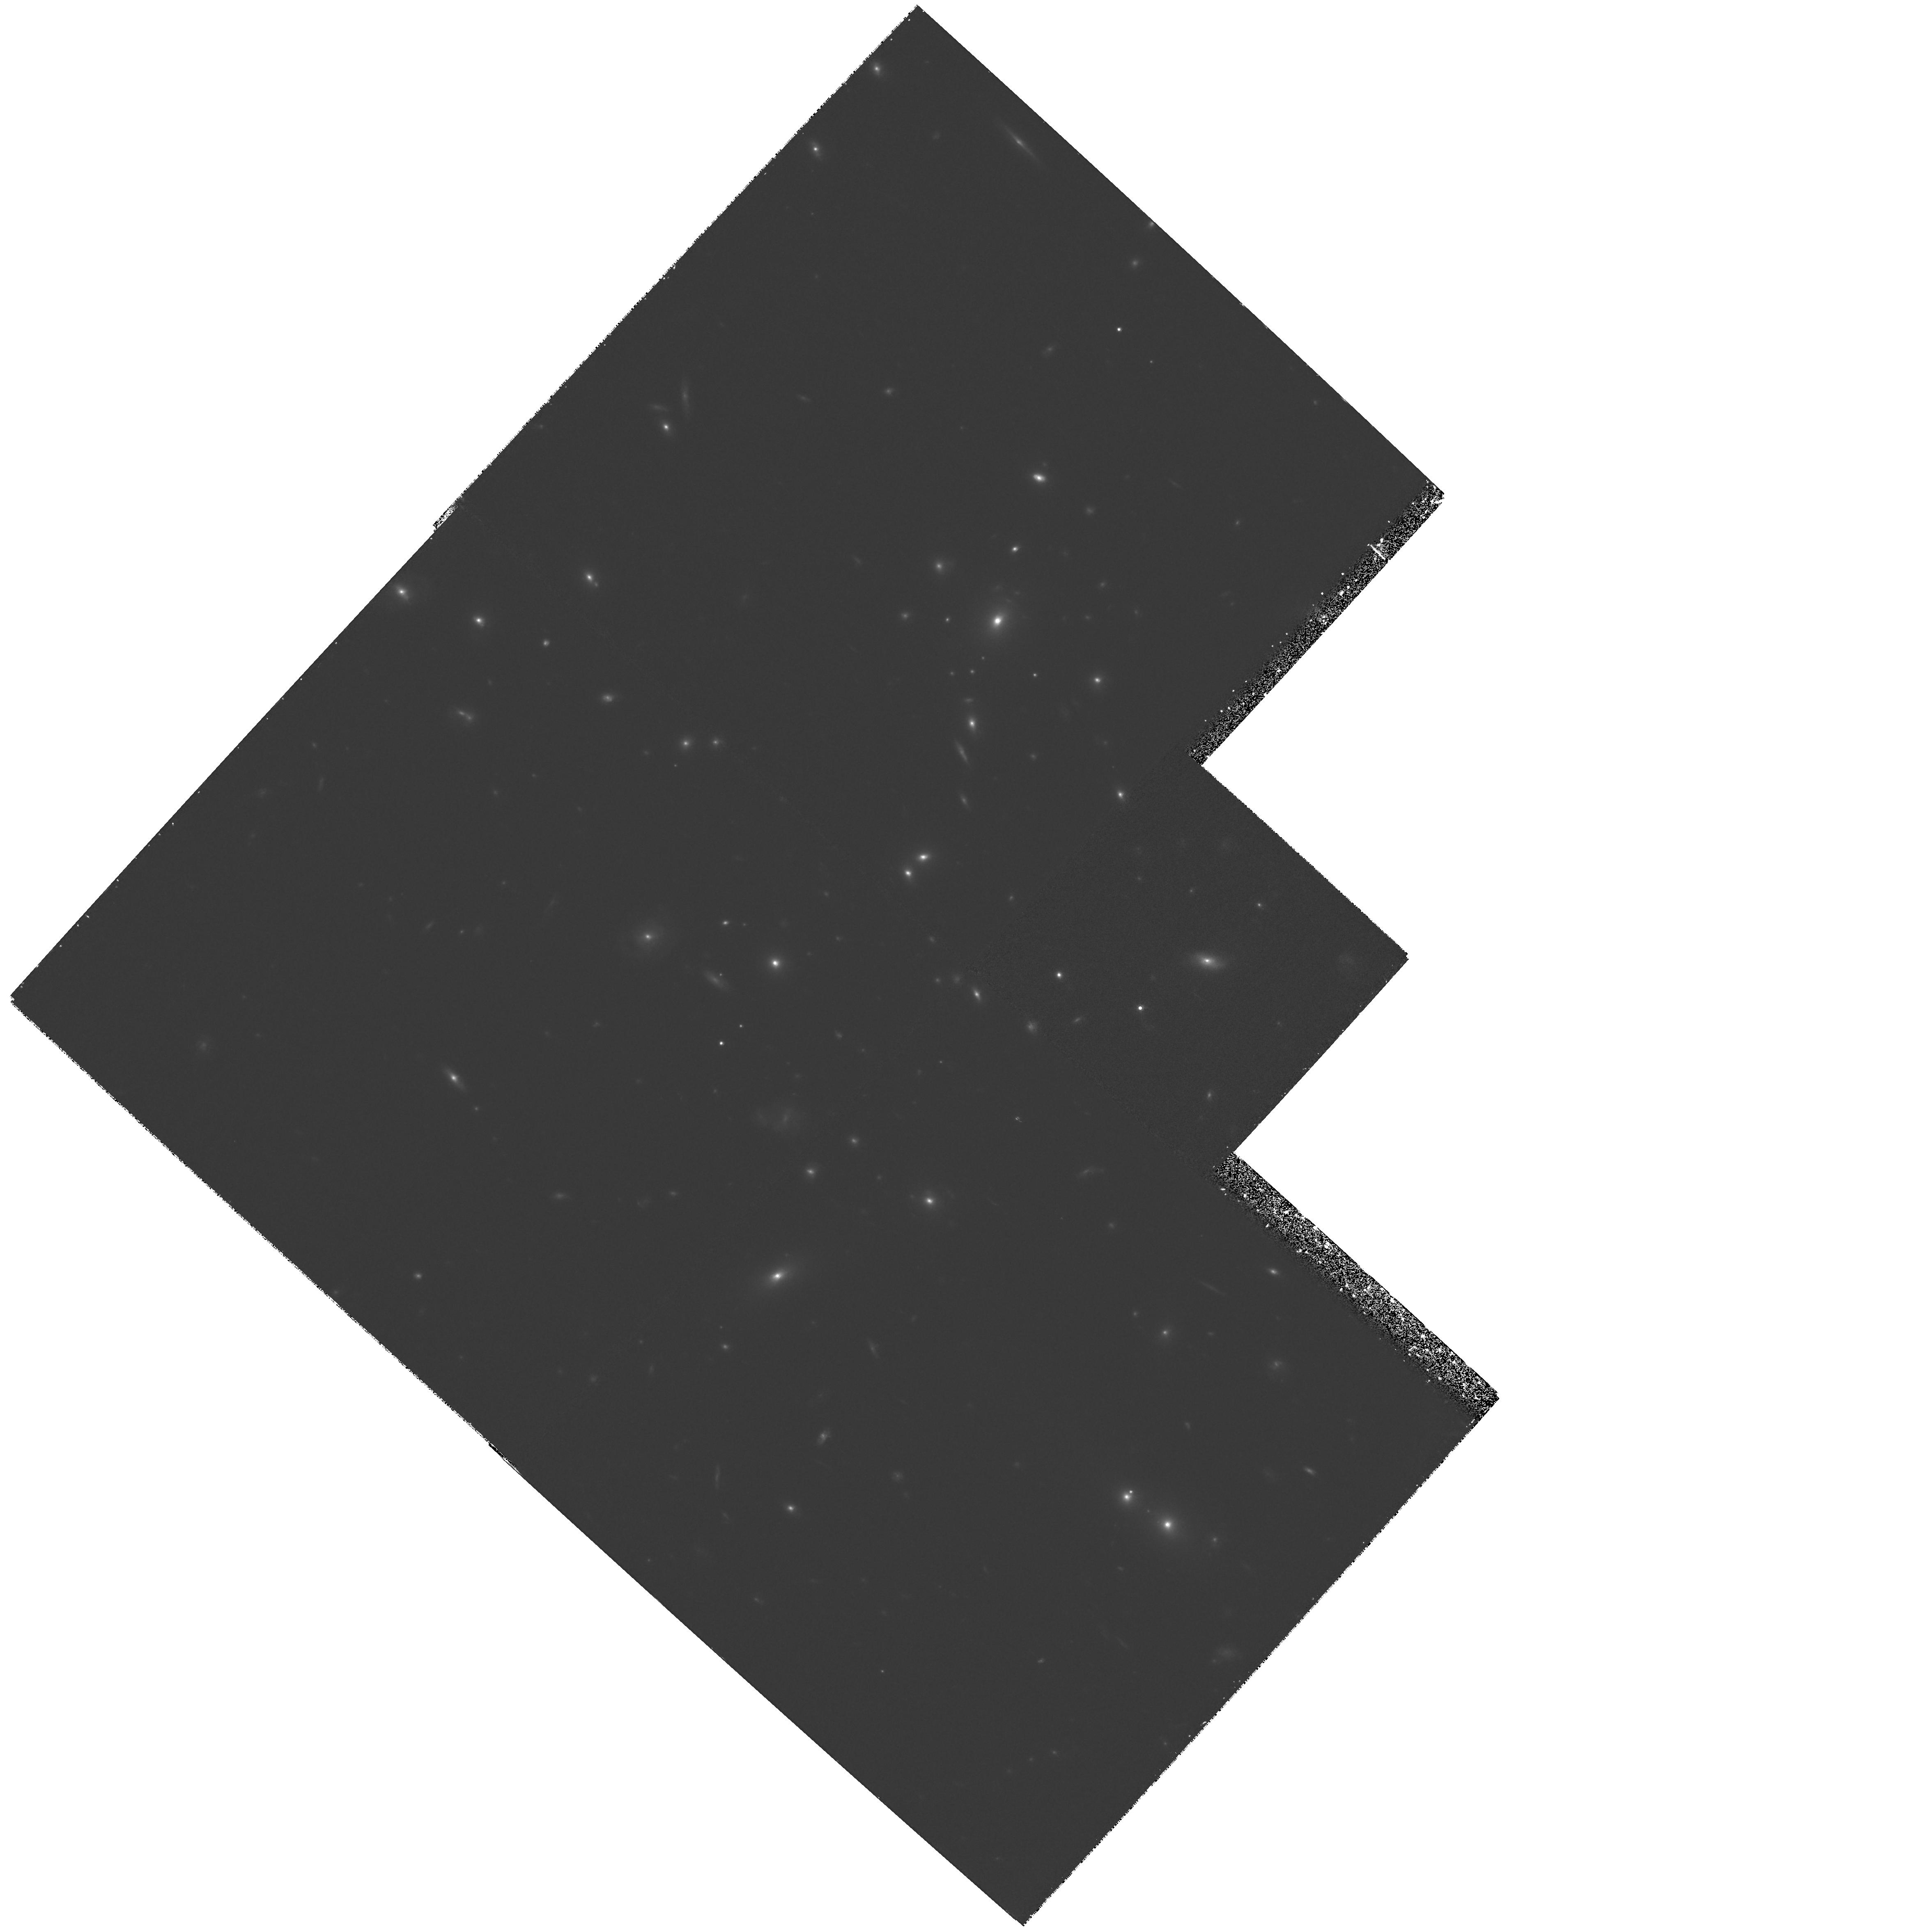
Target: GAL-CLUS-0952+44
Instrument: WFPC2/PC
Filter: F814W
Exposure: 1.3 h
Observation ID: hst_6478_01_wfpc2_pc_f814w_u54101

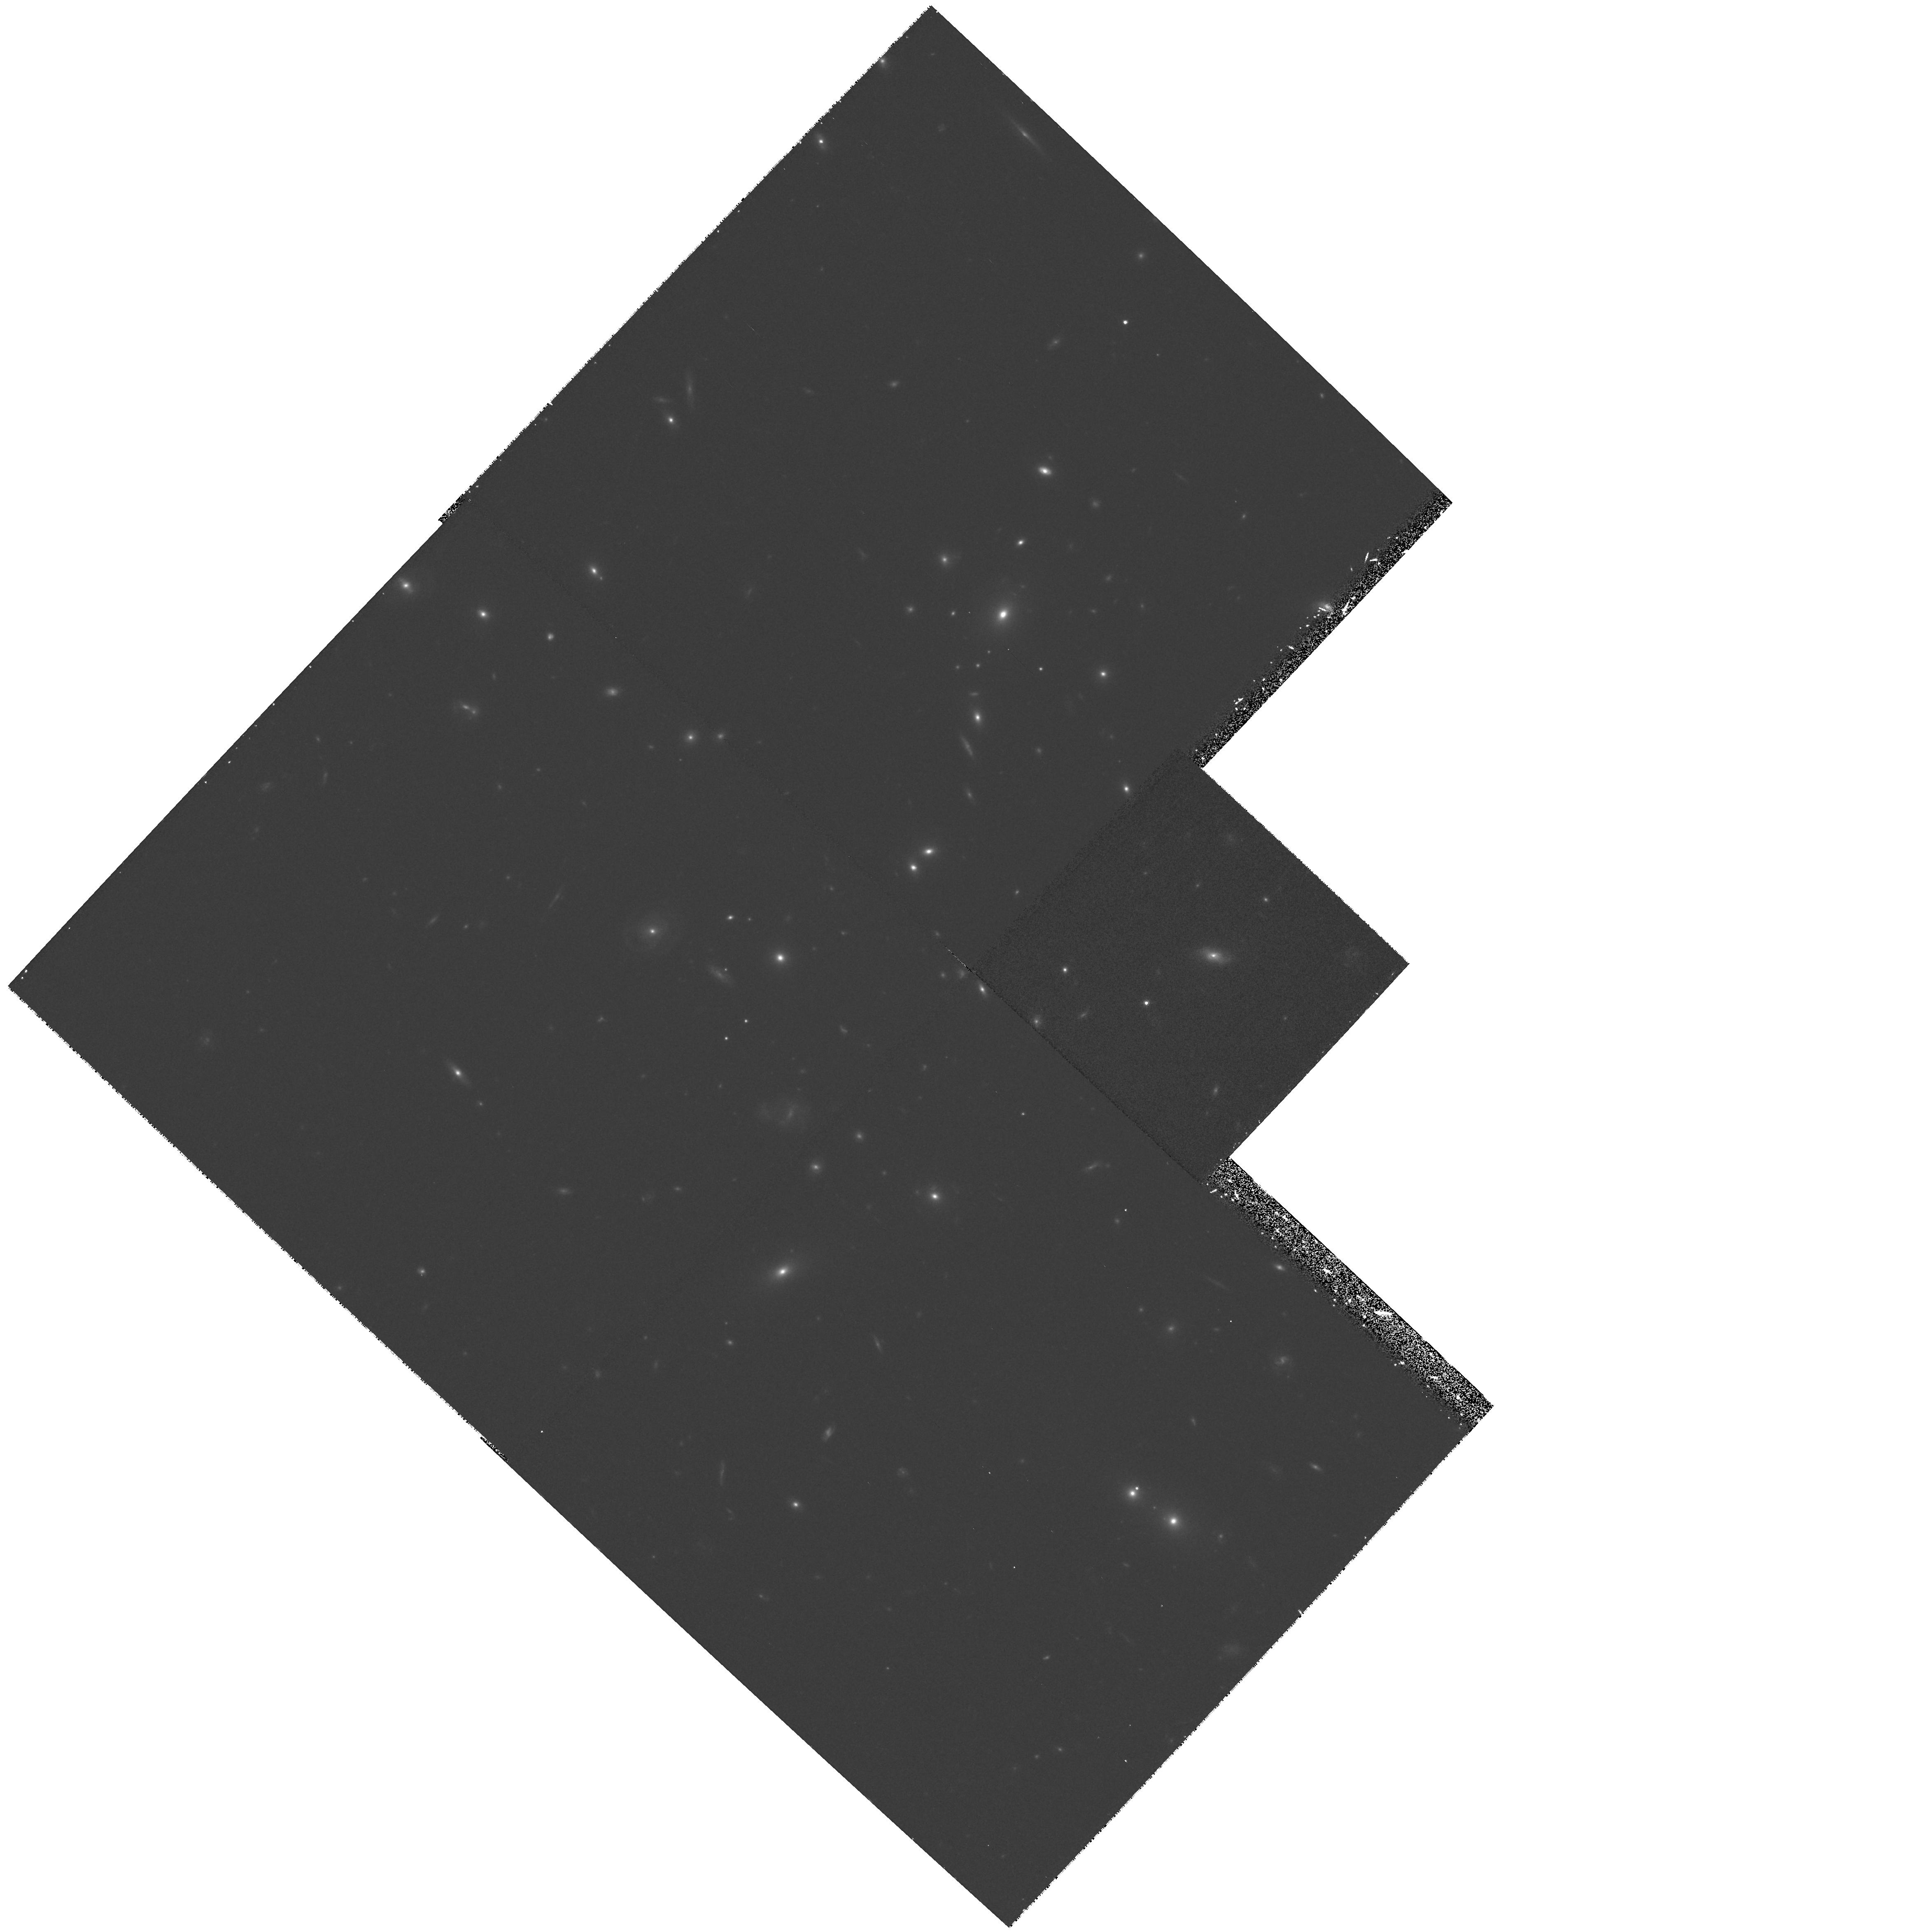
Target: GAL-CLUS-0952+44
Instrument: WFPC2/PC
Filter: F675W
Exposure: 40 min
Observation ID: hst_6478_02_wfpc2_pc_f675w_u54102

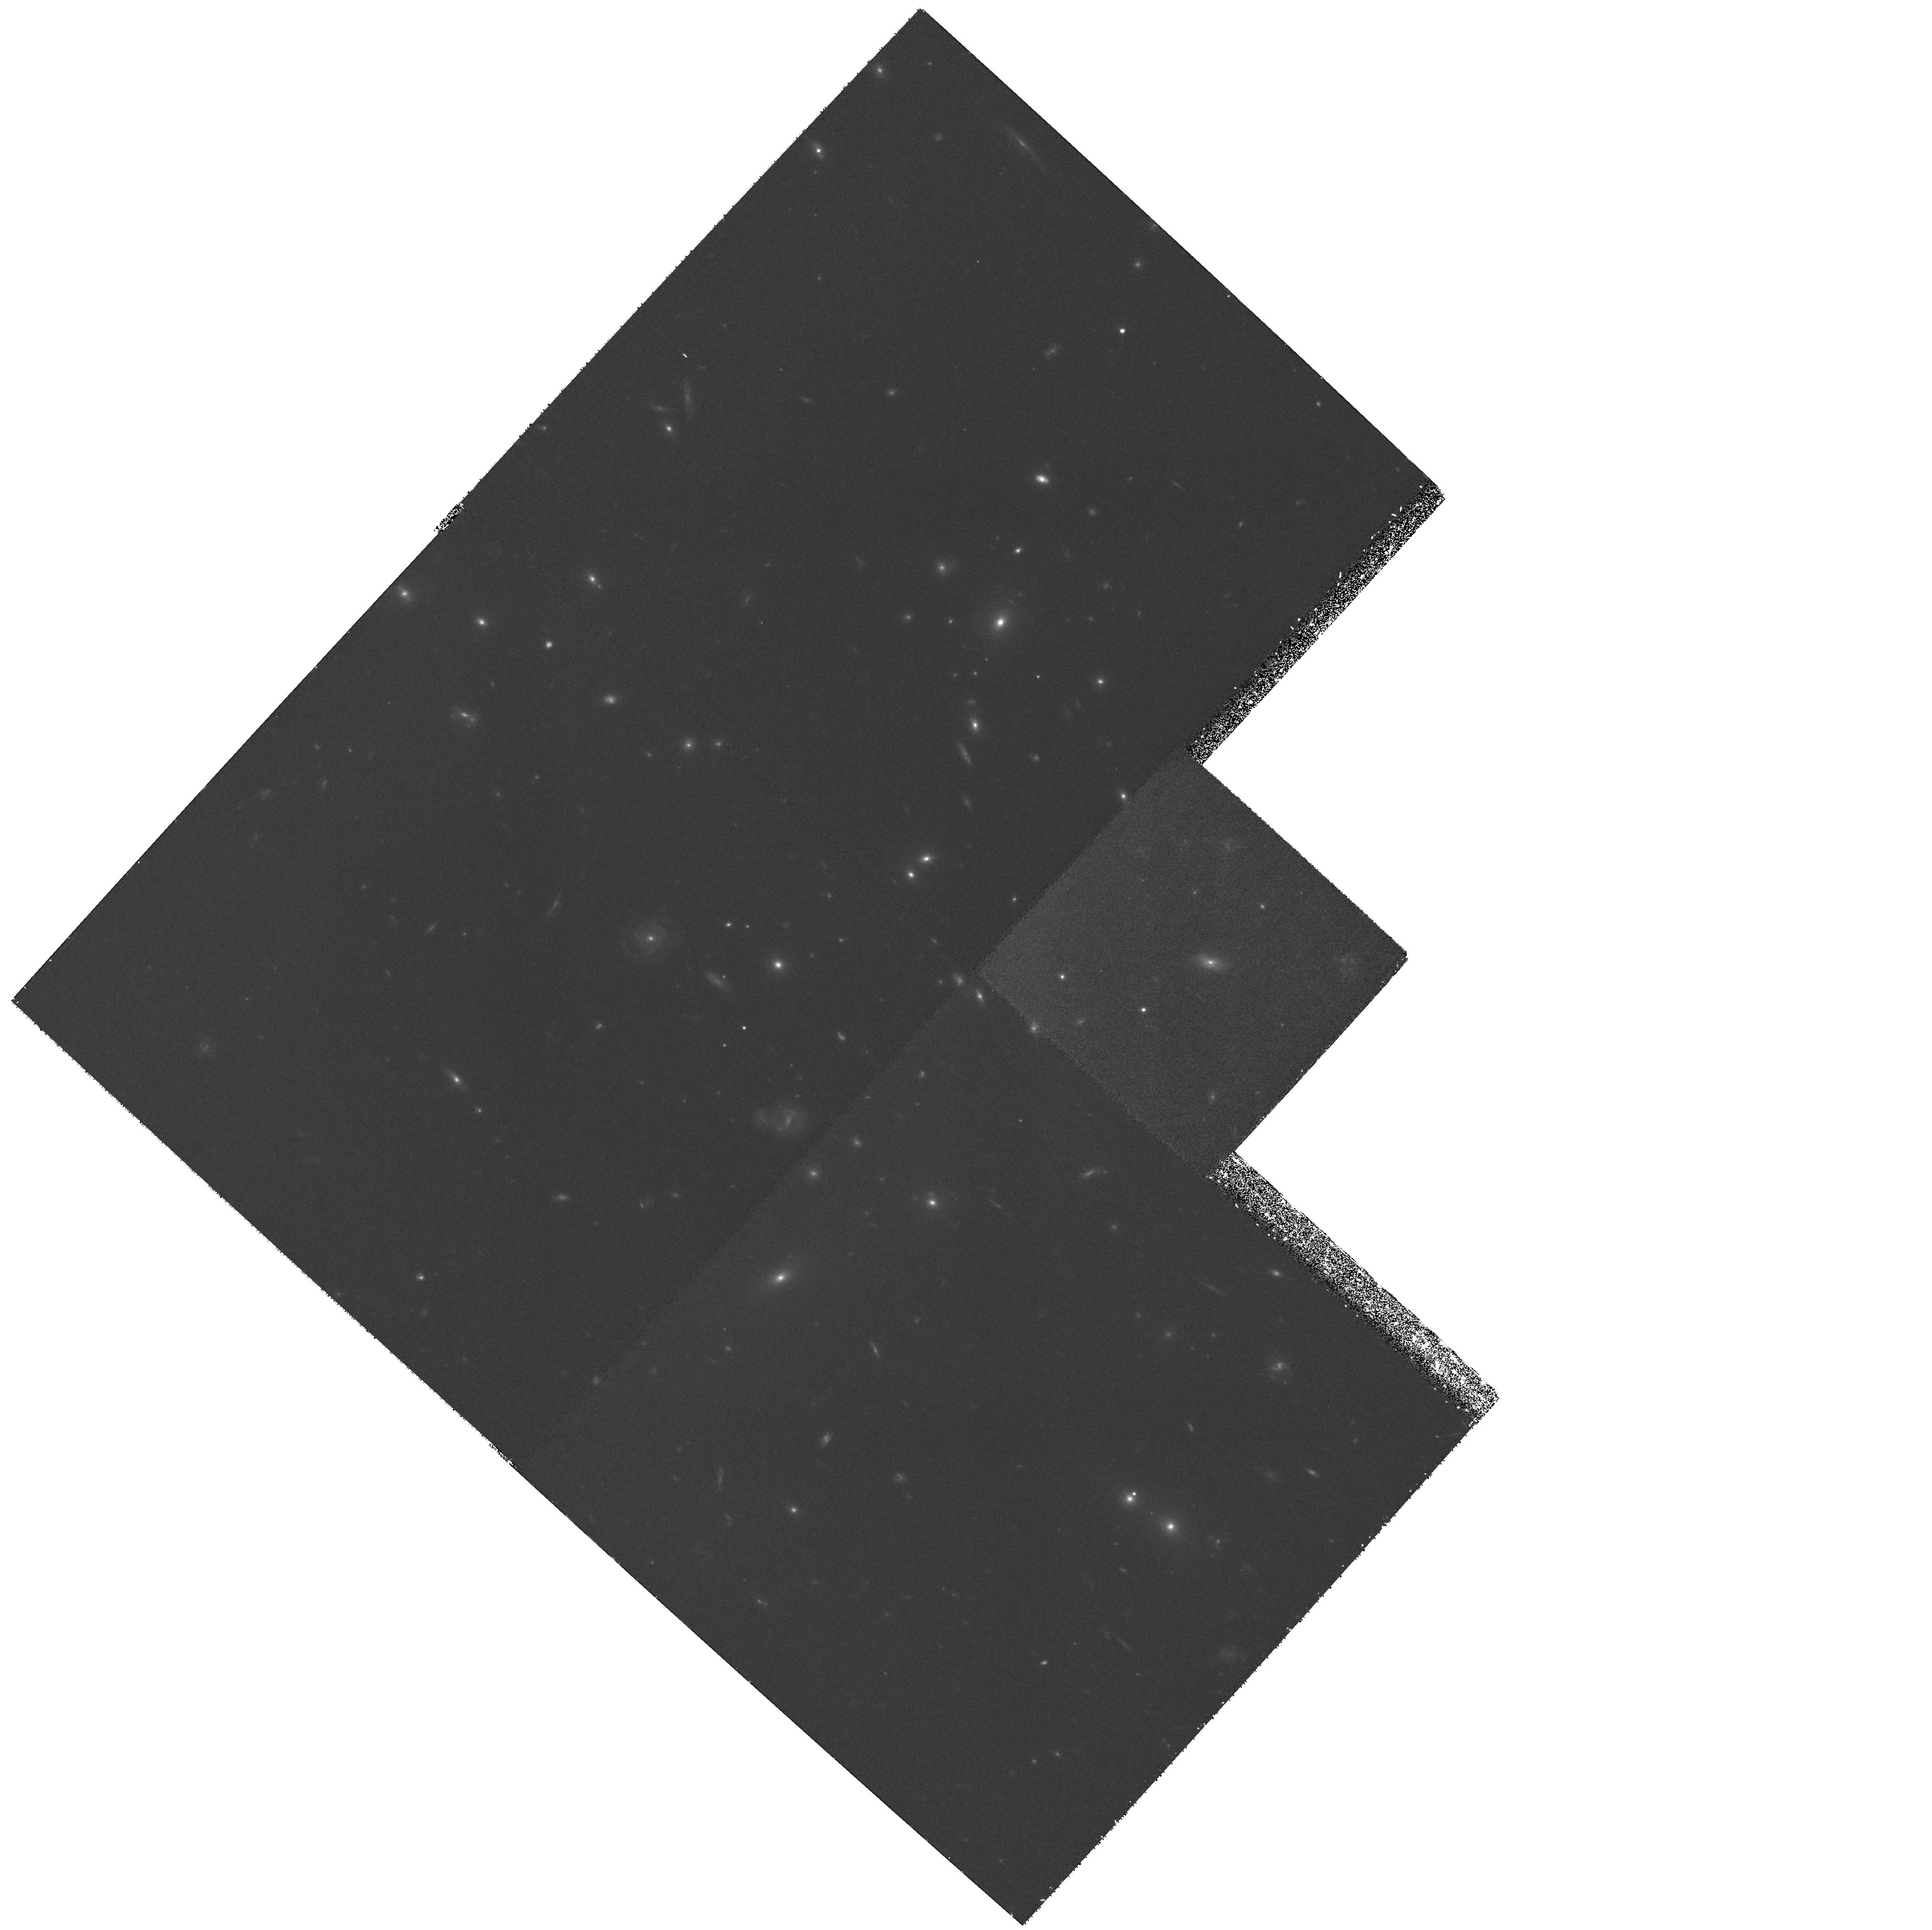
Target: GAL-CLUS-0952+44
Instrument: WFPC2/PC
Filter: F555W
Exposure: 1.3 h
Observation ID: hst_6478_01_wfpc2_pc_f555w_u54101

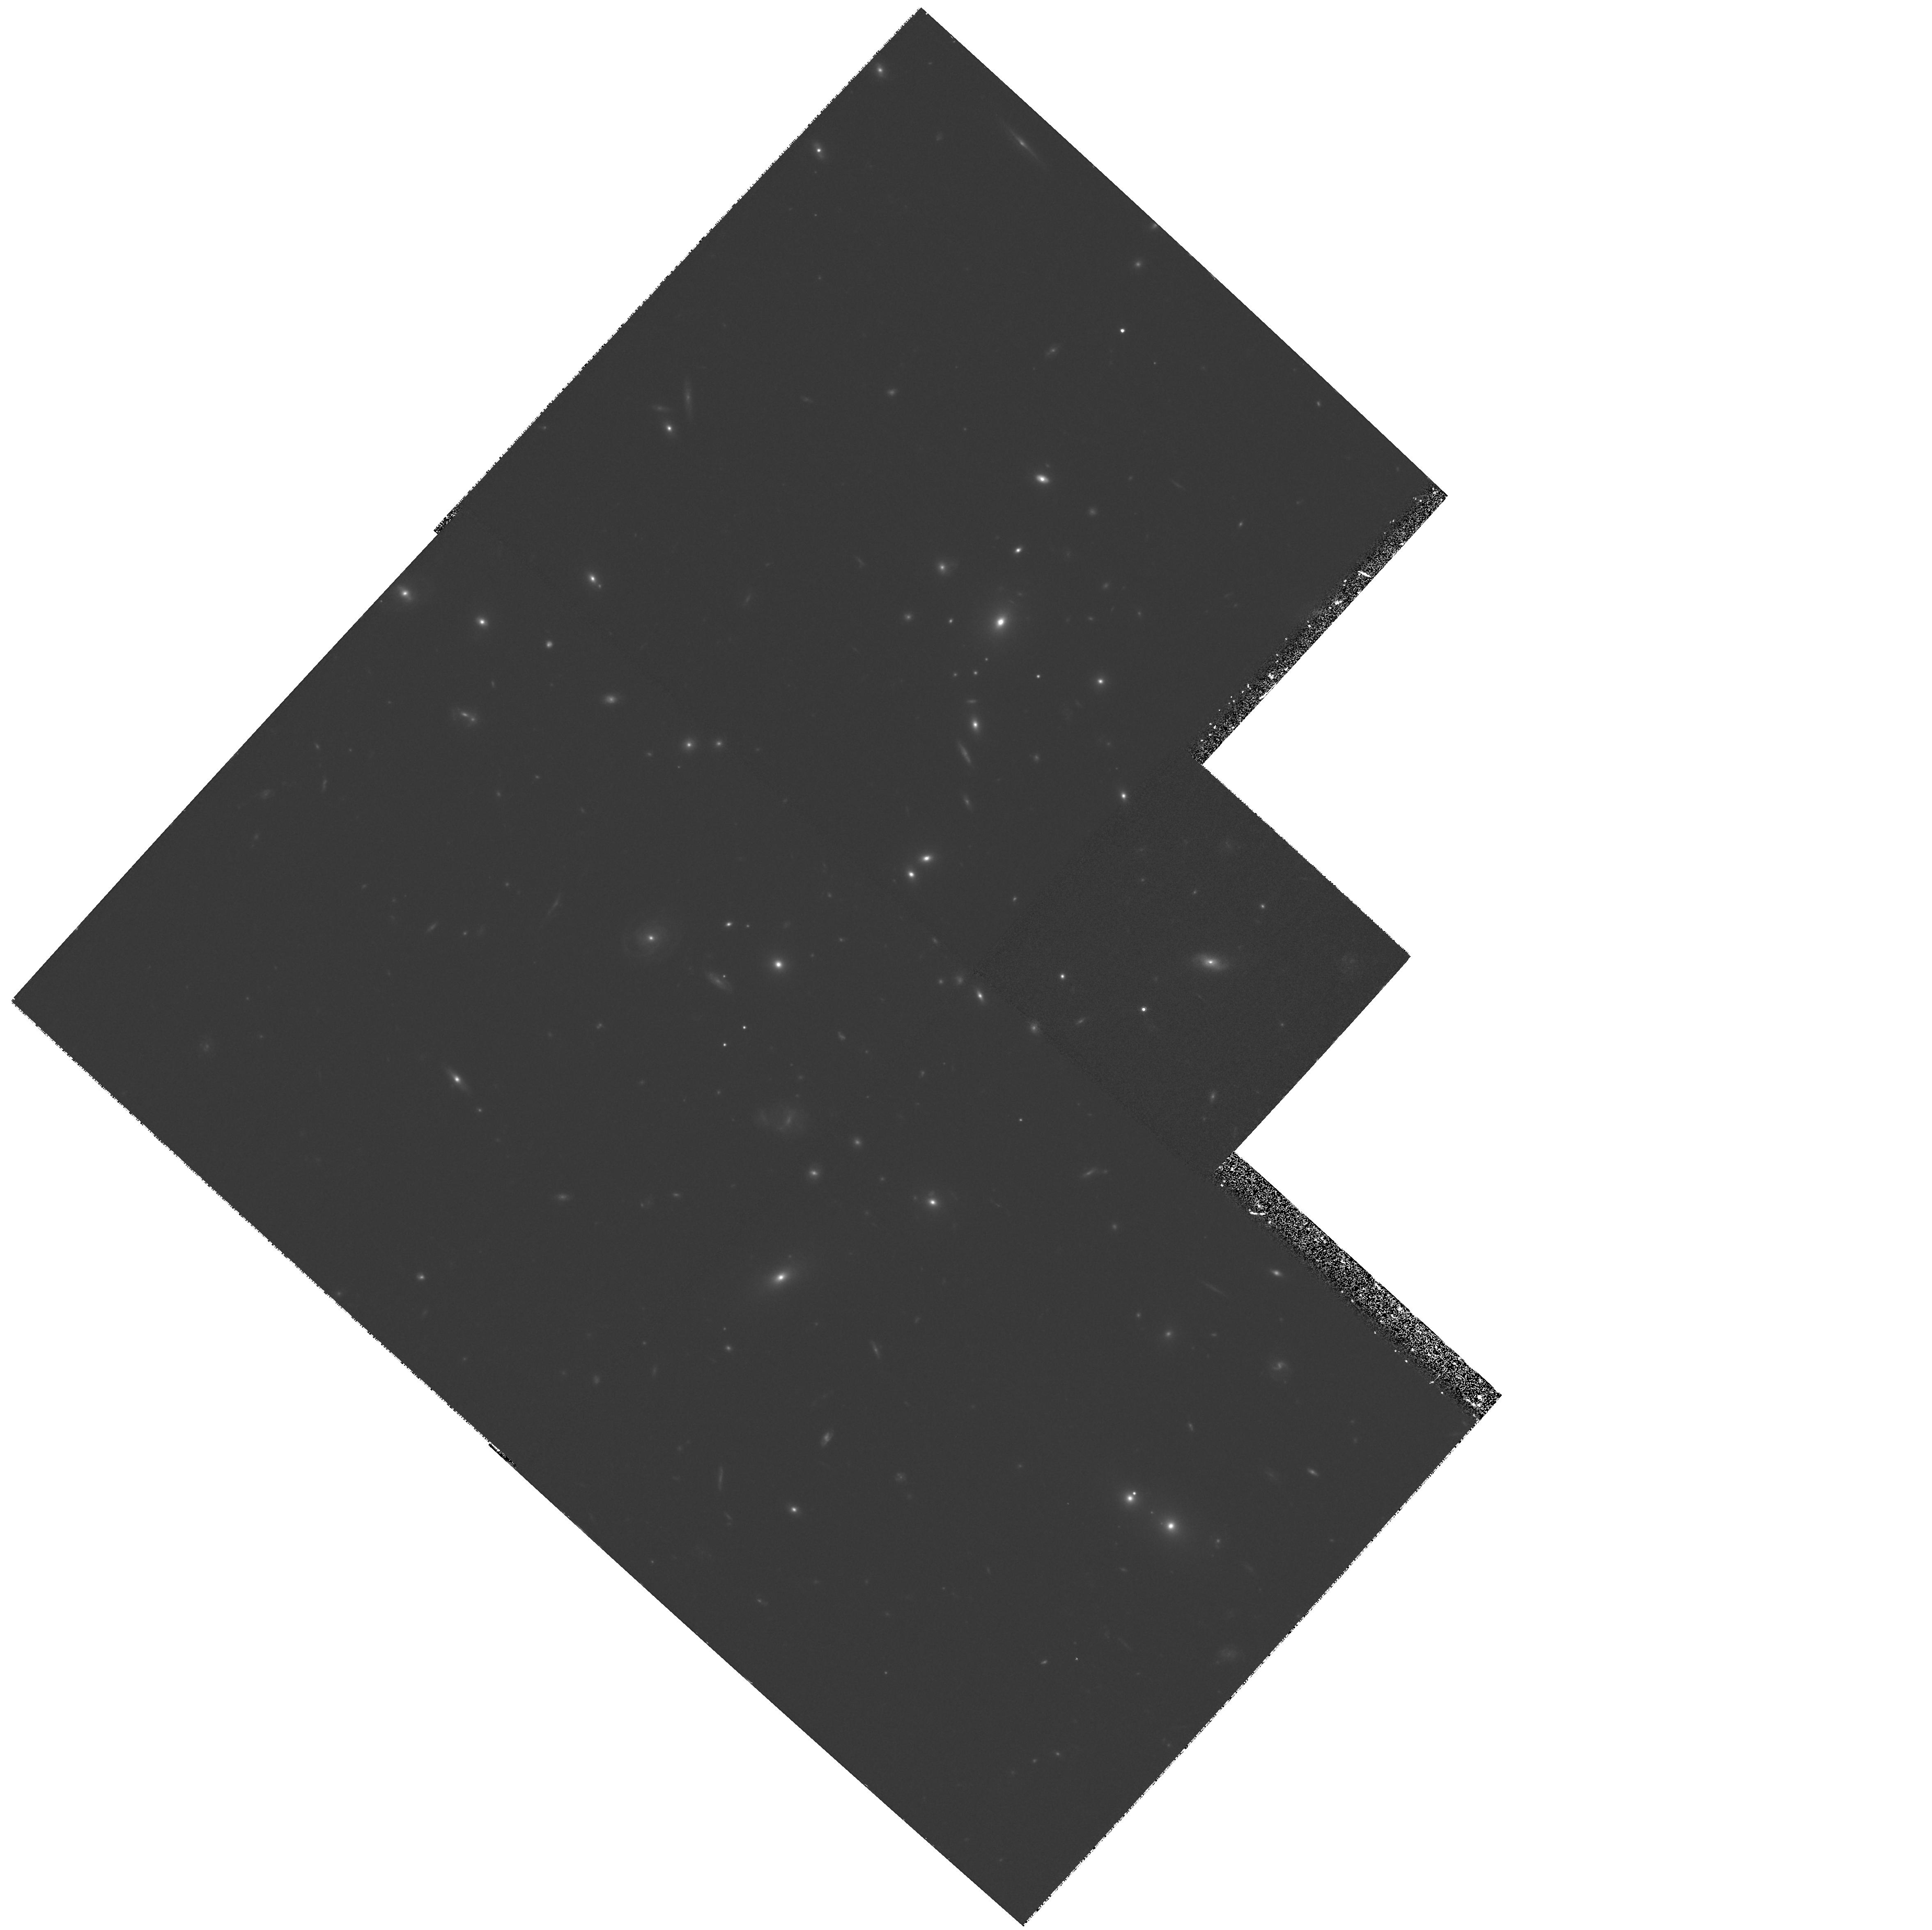
Target: GAL-CLUS-0952+44
Instrument: WFPC2/PC
Filter: F675W
Exposure: 1.3 h
Observation ID: hst_6478_01_wfpc2_pc_f675w_u54101

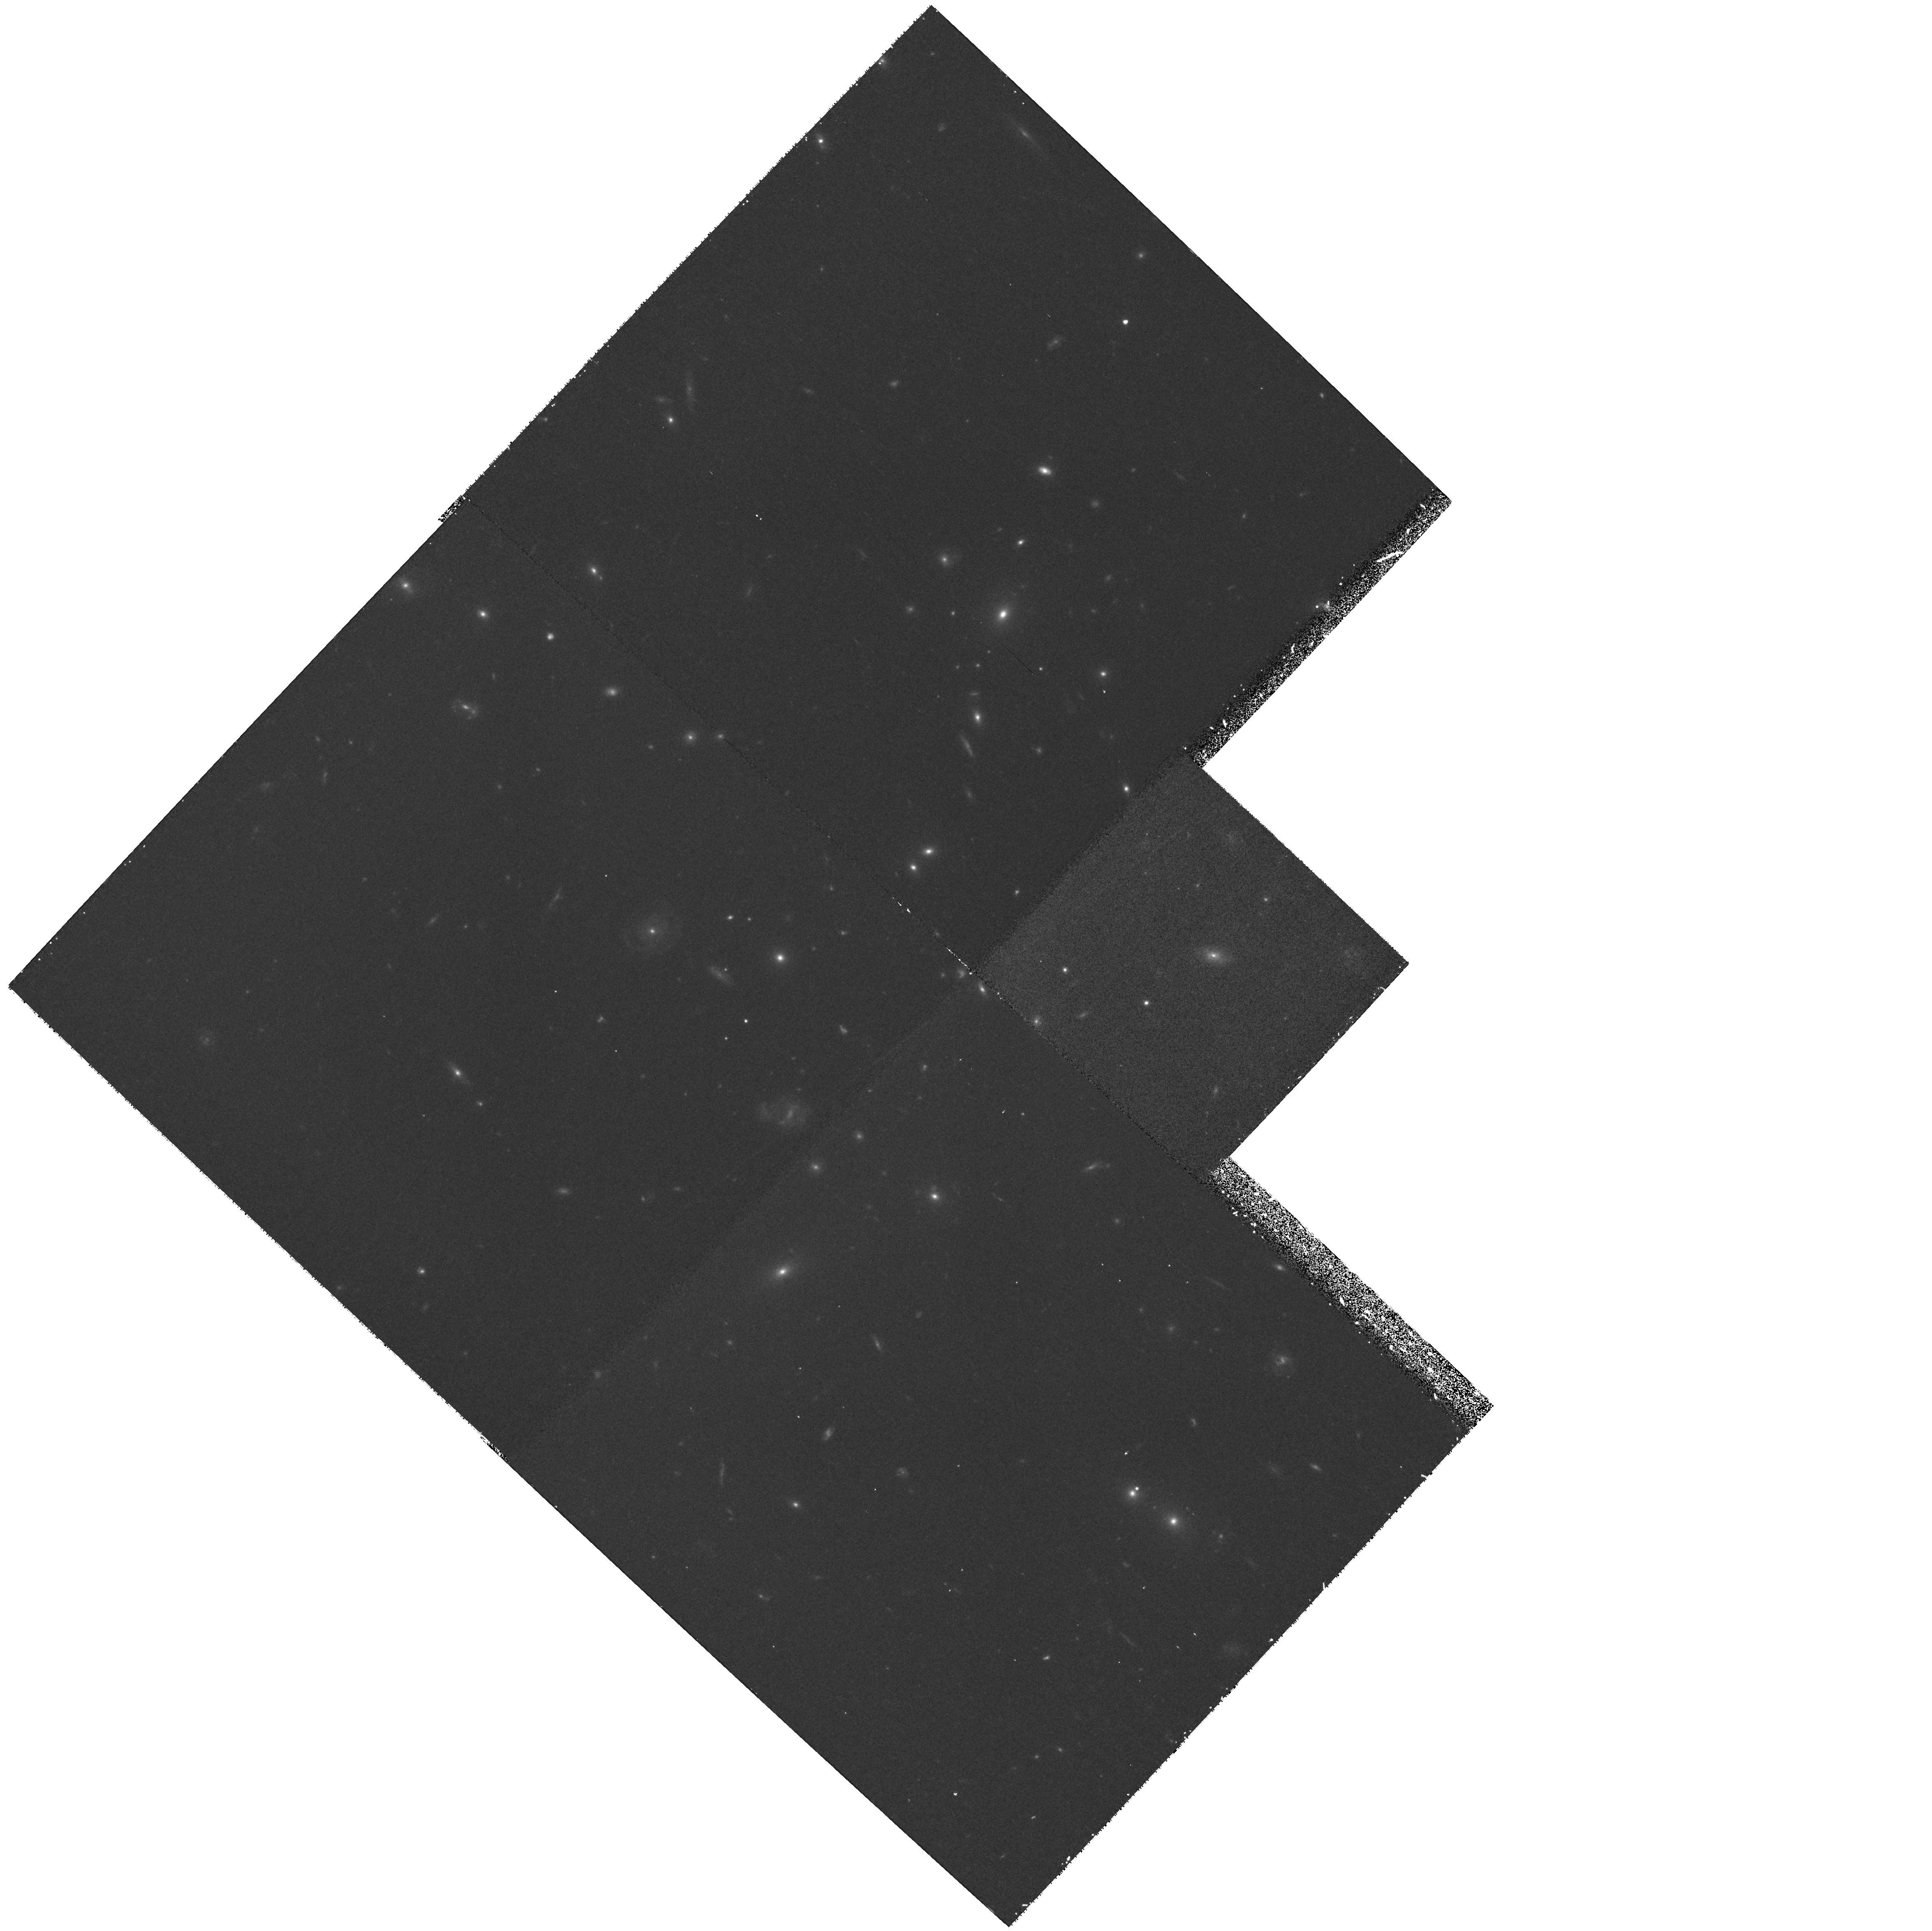
Target: GAL-CLUS-0952+44
Instrument: WFPC2/PC
Filter: F555W
Exposure: 40 min
Observation ID: hst_6478_02_wfpc2_pc_f555w_u54102

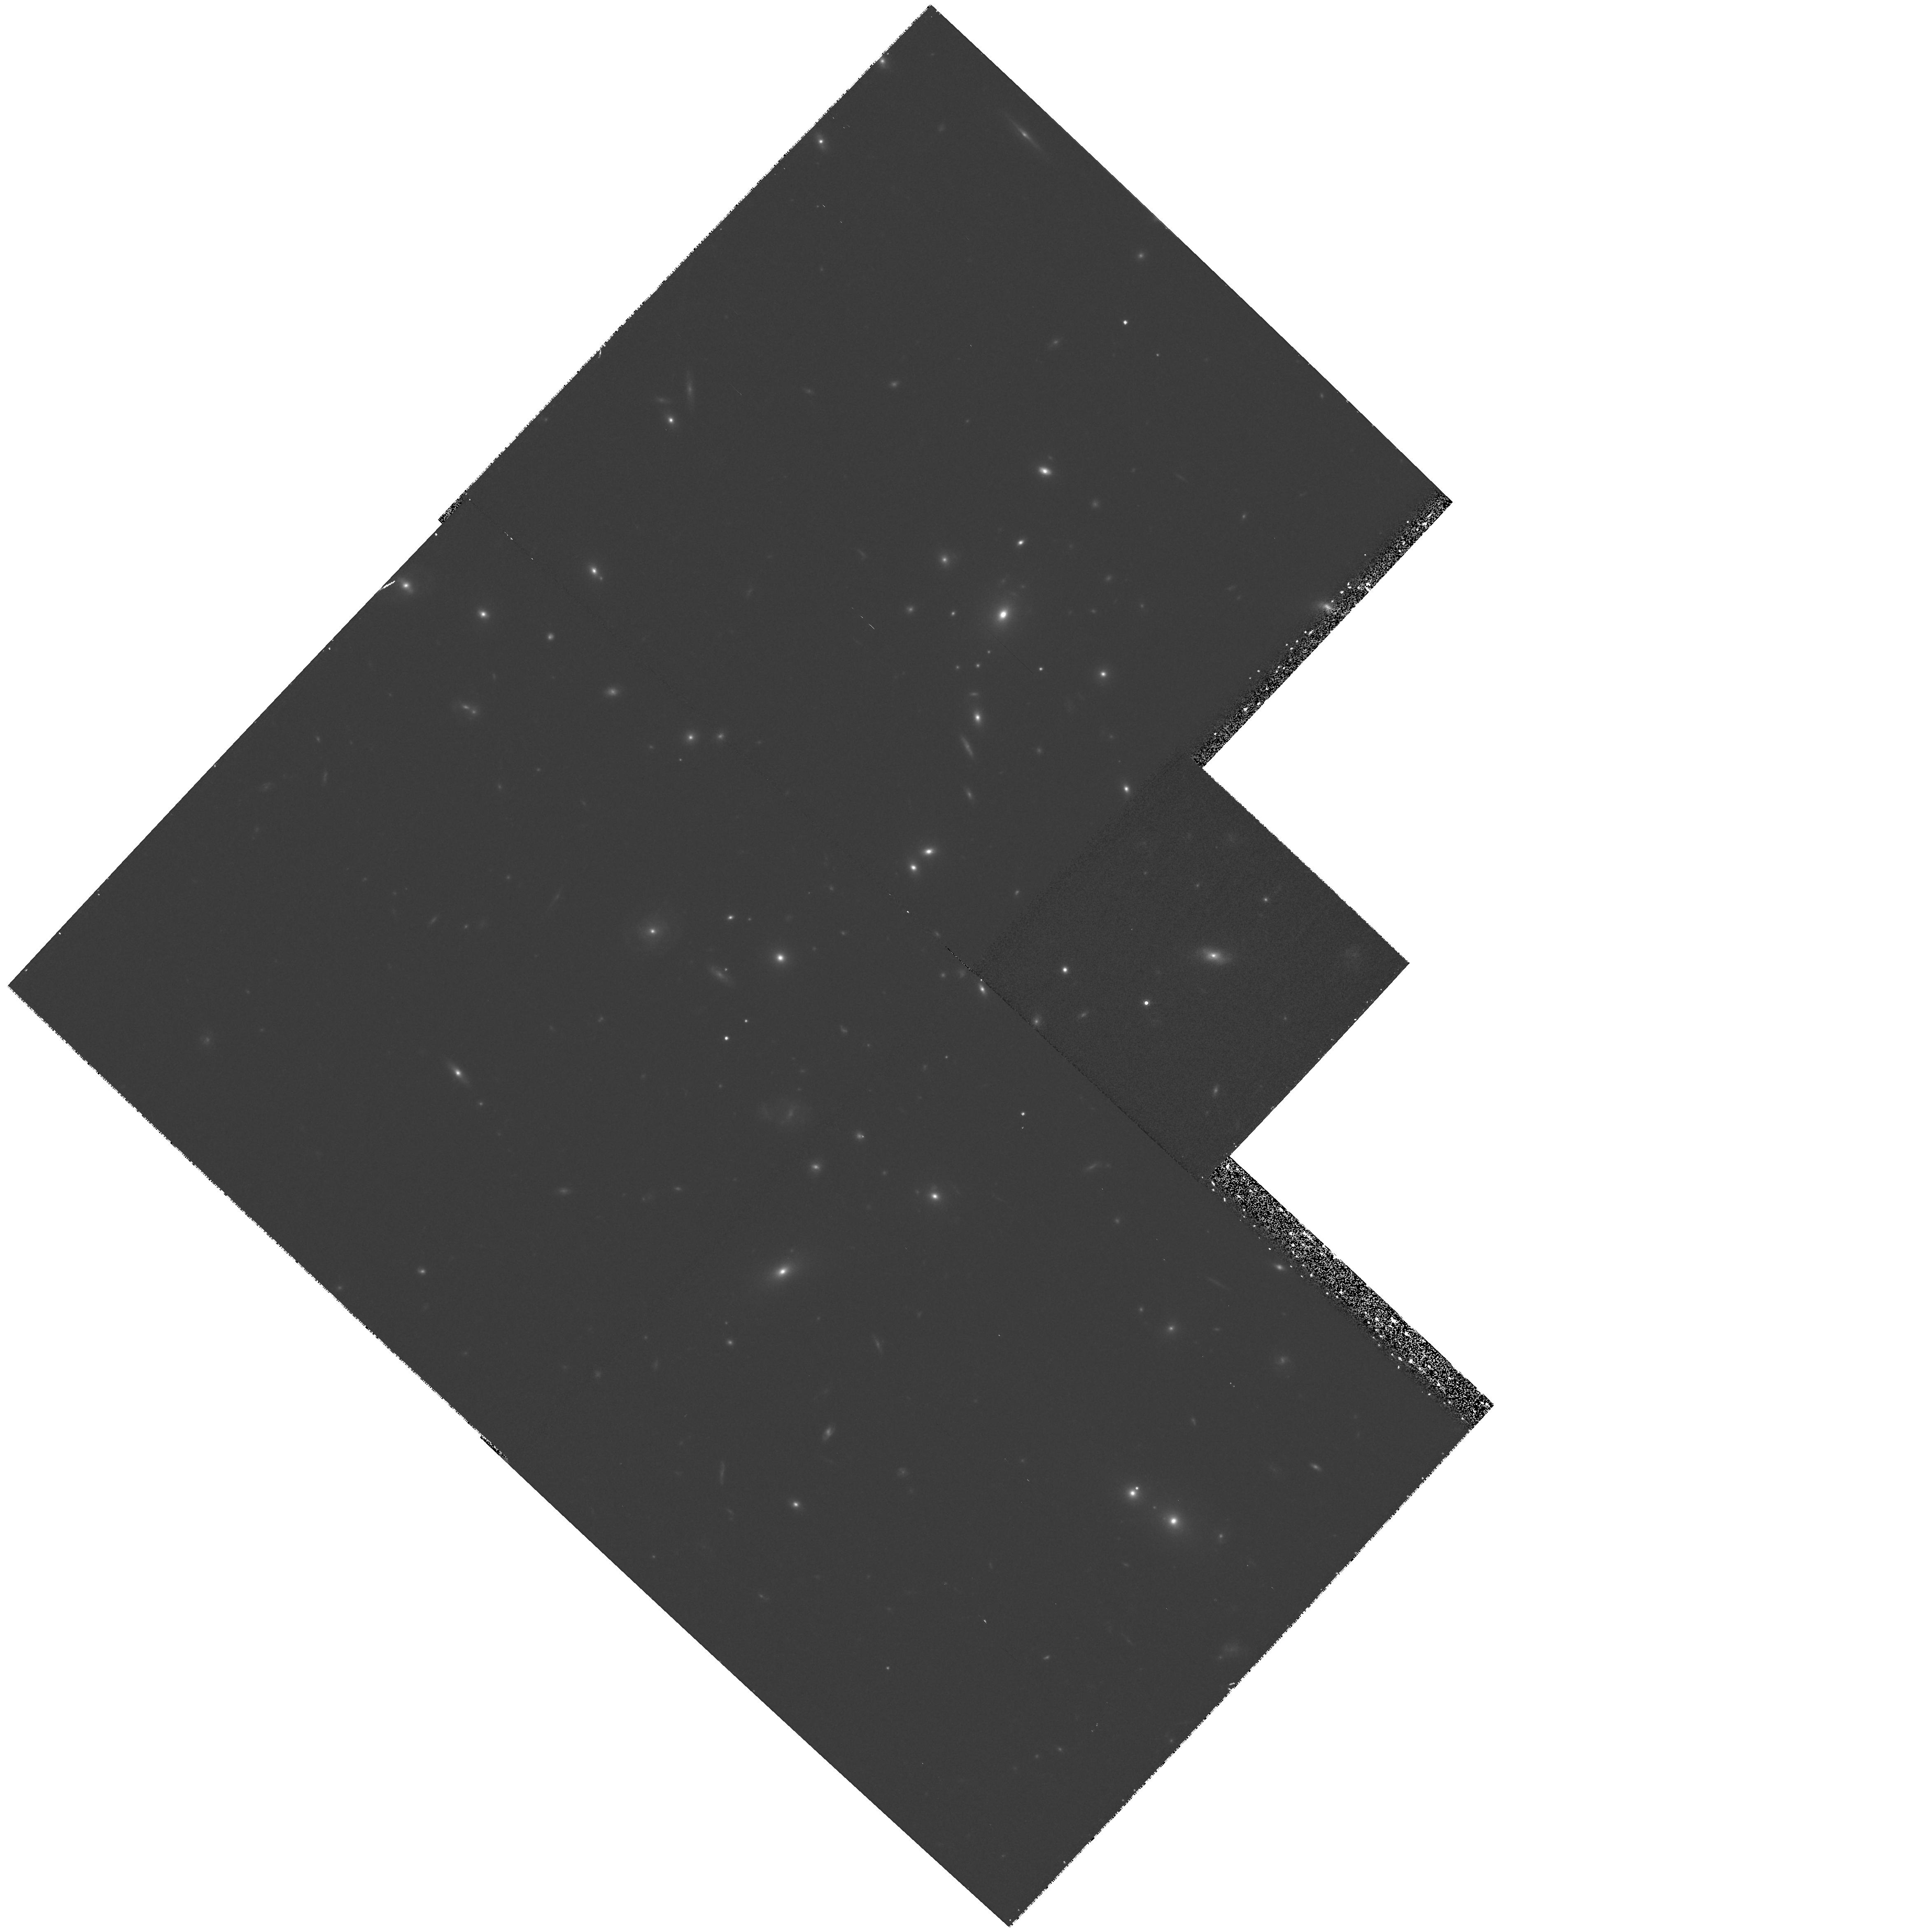
Target: GAL-CLUS-0952+44
Instrument: WFPC2/PC
Filter: F814W
Exposure: 38 min
Observation ID: hst_6478_02_wfpc2_pc_f814w_u54102

The evolution of elliptical galaxies in distant clusters (PI: Saglia, Roberto P.)

Aim of this proposal is to obtain HST images in the V, R, and I band of elliptical galaxies in the cluster CL0952+44 at redshift 0.377. The photometric parameters (Re and SBe) and the color gradients of these E's will be derived. Together with spectroscopic data we collected from the ground (velocity dispersions and line strengths of Mg, Fe, HBeta) and the HST images collected during Cycle 5 of two other clusters, this will allow us to investigate the evolution of cluster E's with redshift.